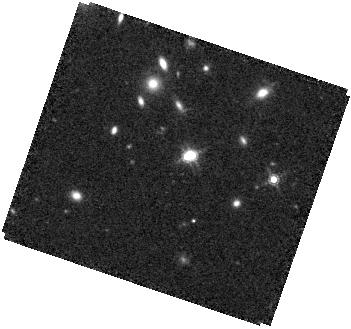
Target: J1002+4449. Instrument: WFC3/IR. Filter: F160W. Exposure: 28 min. Observation ID: hst_17269_57_wfc3_ir_f160w_if2y57

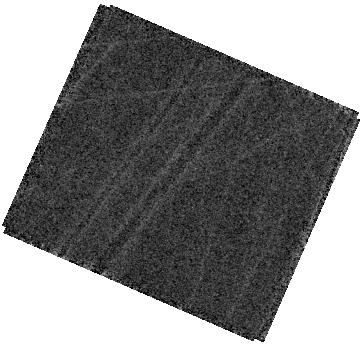
Target: J1015+1230. Instrument: WFC3/IR. Filter: F160W. Exposure: 24 min. Observation ID: hst_17269_56_wfc3_ir_f160w_if2y56

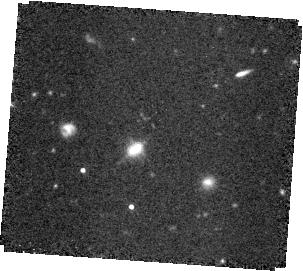
Target: J1613+1708. Instrument: WFC3/IR. Filter: F160W. Exposure: 28 min. Observation ID: hst_17269_15_wfc3_ir_f160w_if2y15

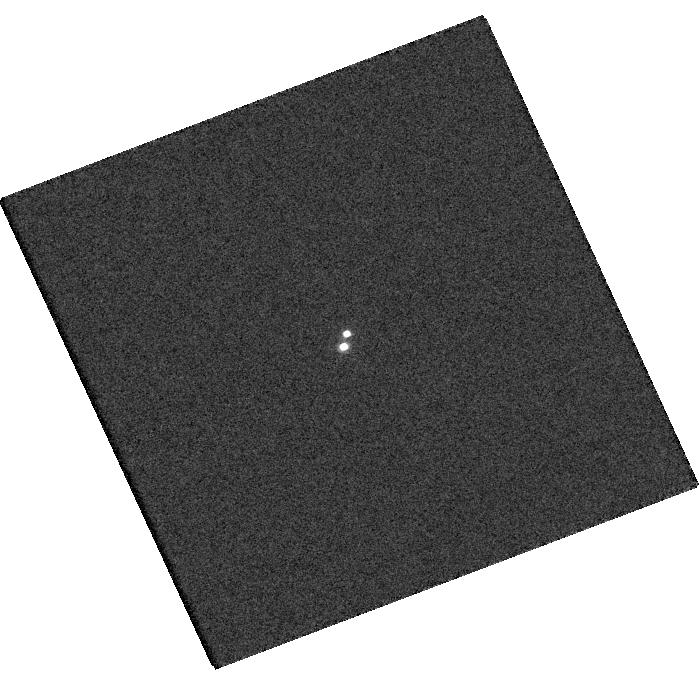
Target: J1118+0749. Instrument: WFC3/UVIS. Filter: F625W. Exposure: 3 min. Observation ID: hst_17269_58_wfc3_uvis_f625w_if2y58

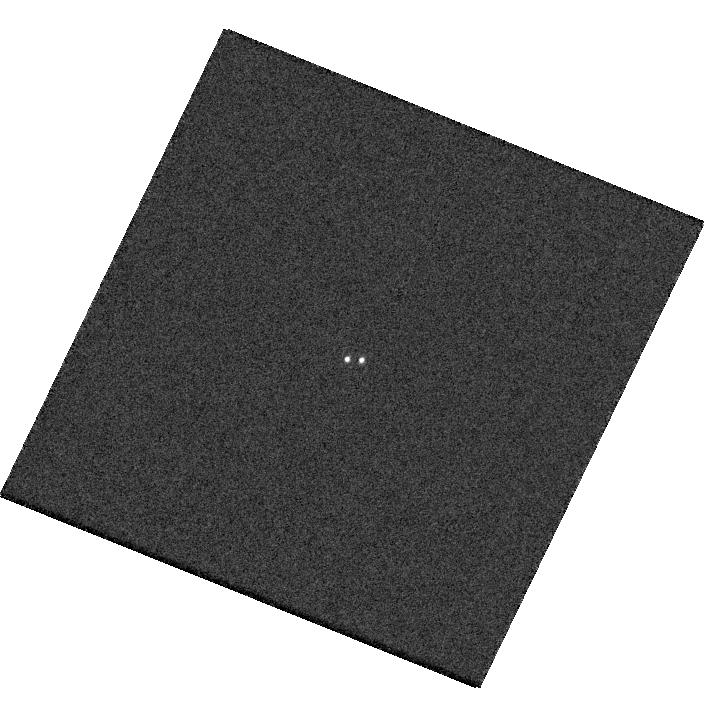
Target: J0911+2405. Instrument: WFC3/UVIS. Filter: F475W. Exposure: 1 min. Observation ID: hst_17269_02_wfc3_uvis_f475w_if2y02

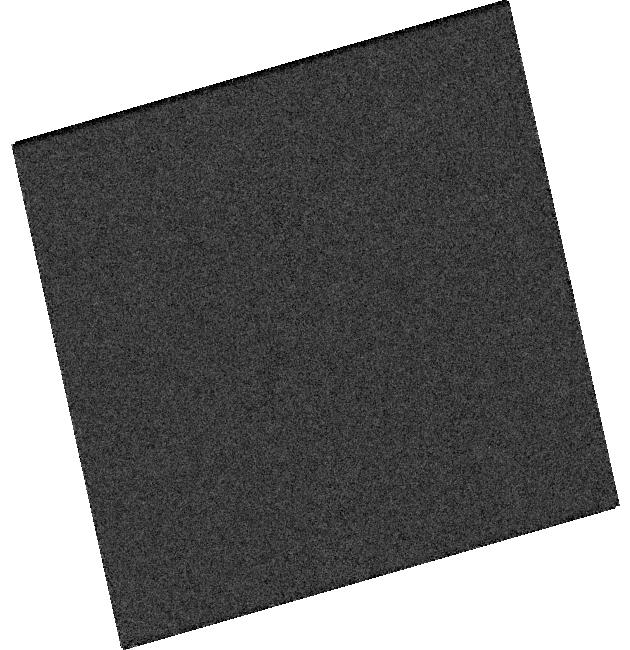
Target: J1625+4309. Instrument: WFC3/UVIS. Filter: F625W. Exposure: 2 min. Observation ID: hst_17269_10_wfc3_uvis_f625w_if2y10

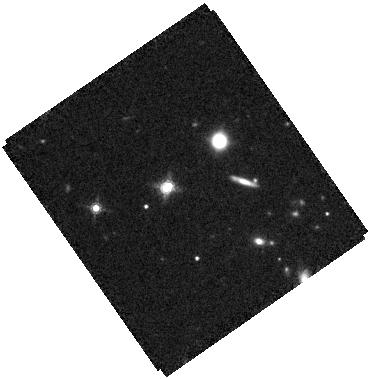
Target: J2122-0026. Instrument: WFC3/IR. Filter: F160W. Exposure: 34 min. Observation ID: hst_17269_11_wfc3_ir_f160w_if2y11

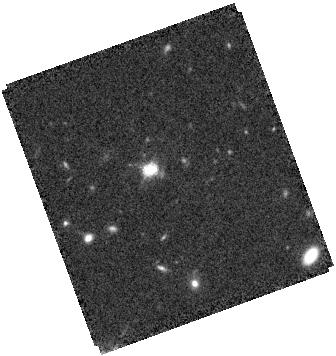
Target: J0032-1053. Instrument: WFC3/IR. Filter: F160W. Exposure: 28 min. Observation ID: hst_17269_01_wfc3_ir_f160w_if2y01

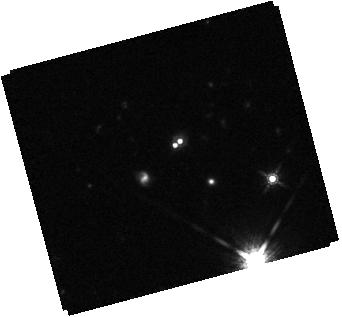
Target: J0938+4216. Instrument: WFC3/IR. Filter: F160W. Exposure: 28 min. Observation ID: hst_17269_03_wfc3_ir_f160w_if2y03

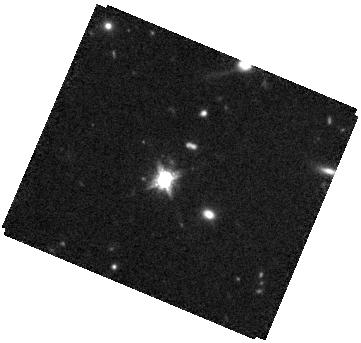
Target: J1059+0622. Instrument: WFC3/IR. Filter: F160W. Exposure: 34 min. Observation ID: hst_17269_07_wfc3_ir_f160w_if2y07

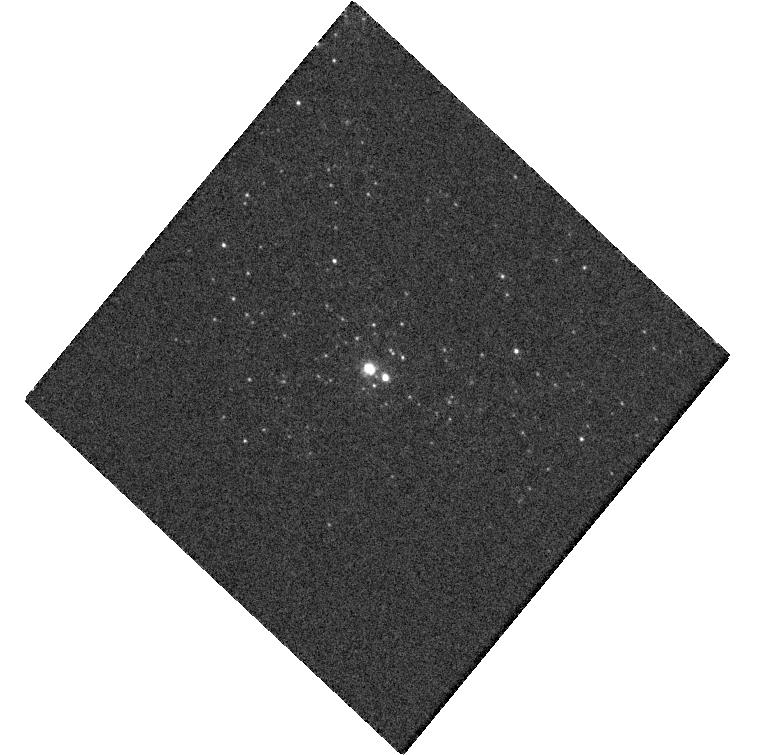
Target: J0956+6900. Instrument: WFC3/UVIS. Filter: F475W. Exposure: 4 min. Observation ID: hst_17269_04_wfc3_uvis_f475w_if2y04

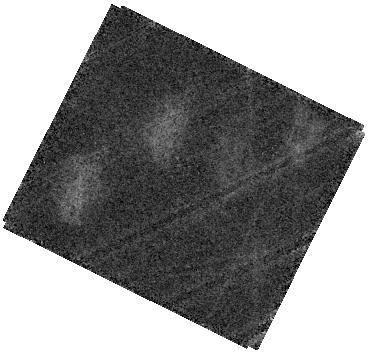
Target: J1015+1230. Instrument: WFC3/IR. Filter: F160W. Exposure: 24 min. Observation ID: hst_17269_60_wfc3_ir_f160w_if2y60

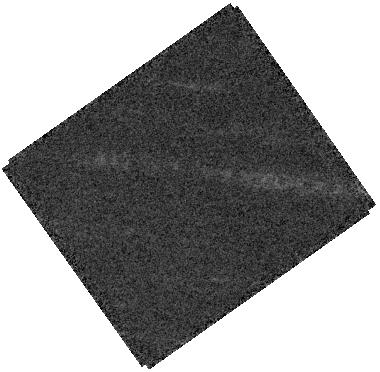
Target: J1118+0749. Instrument: WFC3/IR. Filter: F160W. Exposure: 21 min. Observation ID: hst_17269_08_wfc3_ir_f160w_if2y08

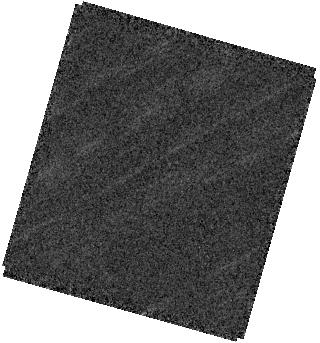
Target: J1118+0749. Instrument: WFC3/IR. Filter: F160W. Exposure: 21 min. Observation ID: hst_17269_12_wfc3_ir_f160w_if2y12

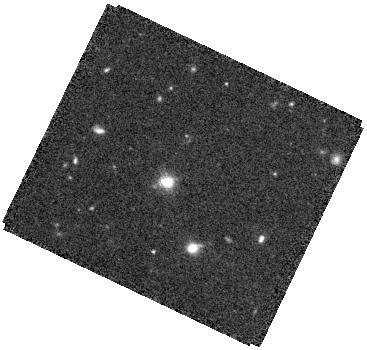
Target: J0911+2405. Instrument: WFC3/IR. Filter: F160W. Exposure: 28 min. Observation ID: hst_17269_02_wfc3_ir_f160w_if2y02

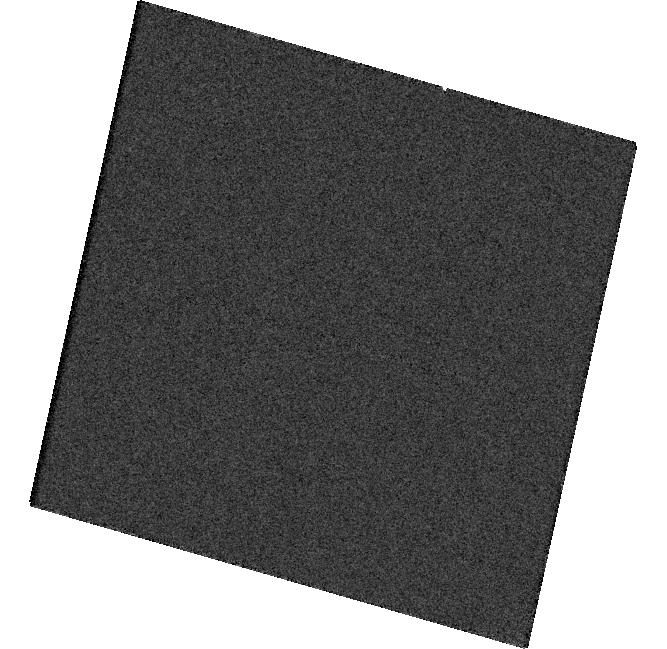
Target: J1118+0749. Instrument: WFC3/UVIS. Filter: F475W. Exposure: 3 min. Observation ID: hst_17269_12_wfc3_uvis_f475w_if2y12

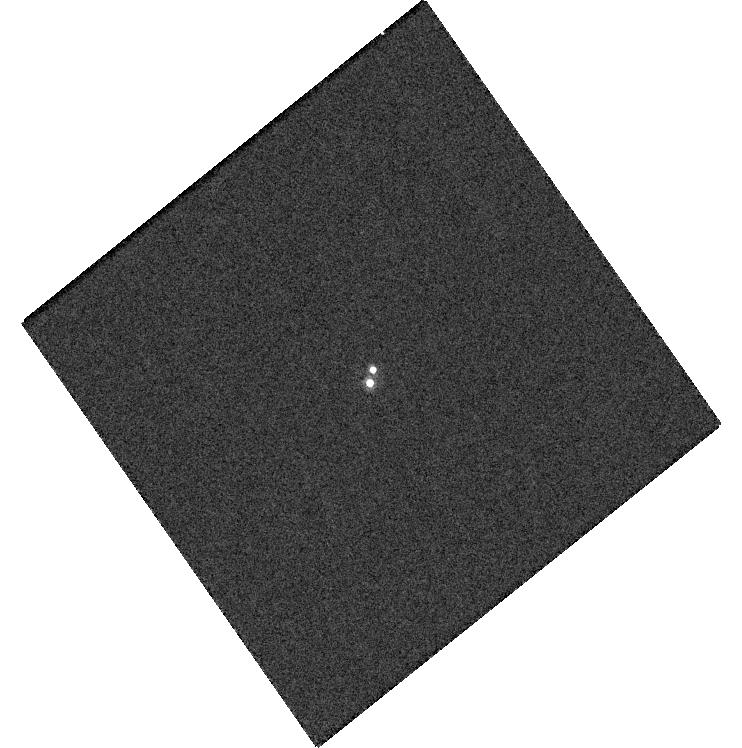
Target: J1118+0749. Instrument: WFC3/UVIS. Filter: F625W. Exposure: 3 min. Observation ID: hst_17269_08_wfc3_uvis_f625w_if2y08

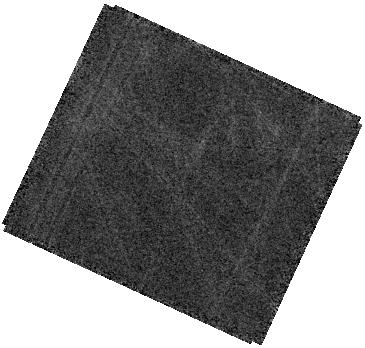
Target: J1015+1230. Instrument: WFC3/IR. Filter: F160W. Exposure: 24 min. Observation ID: hst_17269_59_wfc3_ir_f160w_if2y59

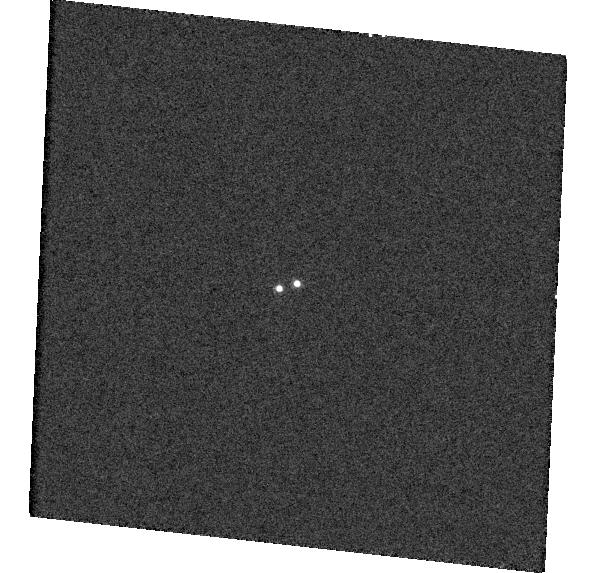
Target: J1002+4449. Instrument: WFC3/UVIS. Filter: F625W. Exposure: 2 min. Observation ID: hst_17269_05_wfc3_uvis_f625w_if2y05

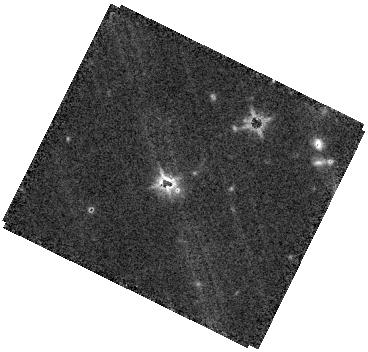
Target: J1015+1230. Instrument: WFC3/IR. Filter: F160W. Exposure: 28 min. Observation ID: hst_17269_06_wfc3_ir_f160w_if2y06

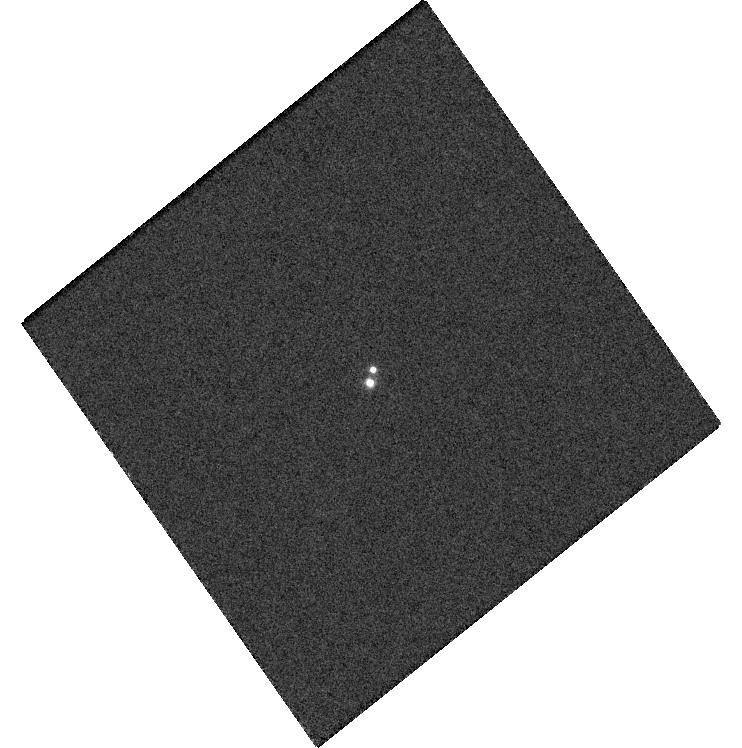
Target: J1118+0749. Instrument: WFC3/UVIS. Filter: F475W. Exposure: 3 min. Observation ID: hst_17269_08_wfc3_uvis_f475w_if2y08

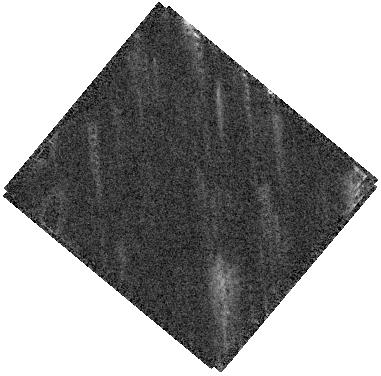
Target: J1613+1708. Instrument: WFC3/IR. Filter: F160W. Exposure: 28 min. Observation ID: hst_17269_14_wfc3_ir_f160w_if2y14

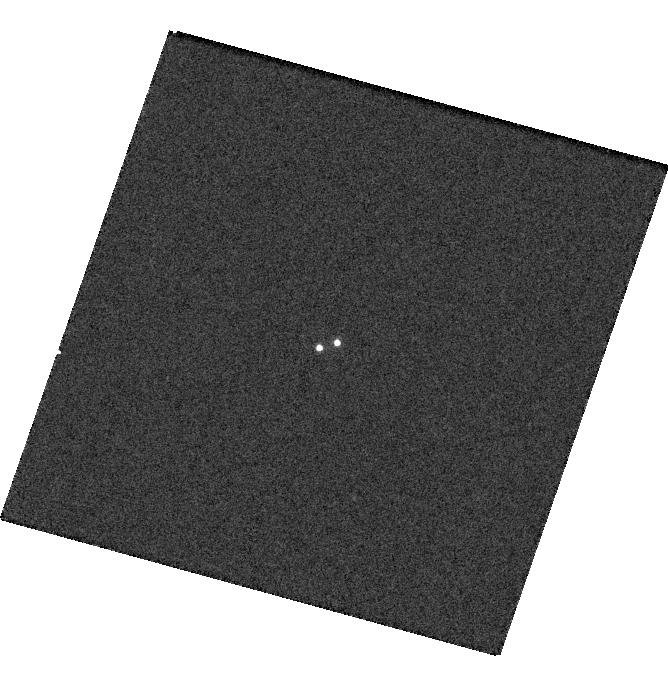
Target: J1002+4449. Instrument: WFC3/UVIS. Filter: F625W. Exposure: 2 min. Observation ID: hst_17269_57_wfc3_uvis_f625w_if2y57

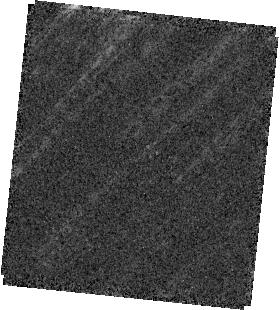
Target: J1002+4449. Instrument: WFC3/IR. Filter: F160W. Exposure: 28 min. Observation ID: hst_17269_05_wfc3_ir_f160w_if2y05

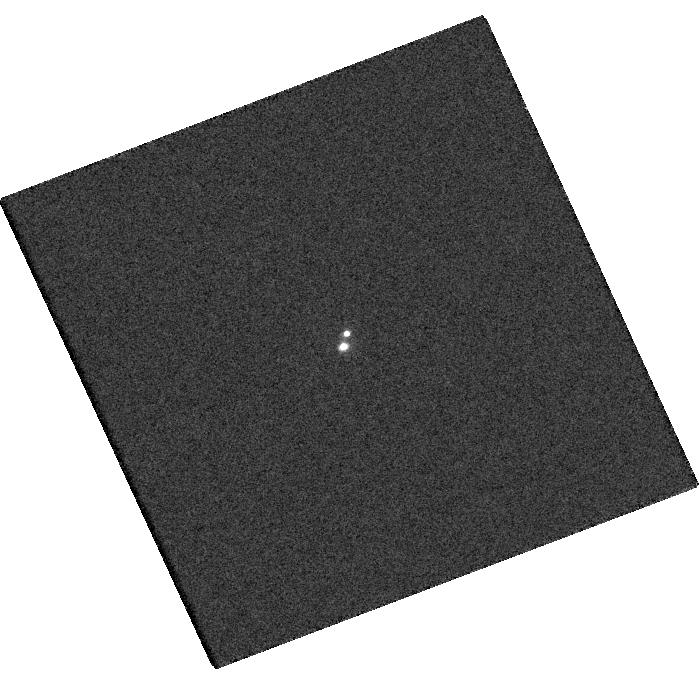
Target: J1118+0749. Instrument: WFC3/UVIS. Filter: F475W. Exposure: 3 min. Observation ID: hst_17269_58_wfc3_uvis_f475w_if2y58

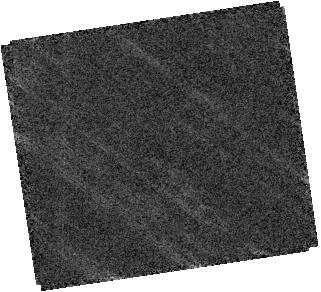
Target: J1613+1708. Instrument: WFC3/IR. Filter: F160W. Exposure: 28 min. Observation ID: hst_17269_09_wfc3_ir_f160w_if2y09

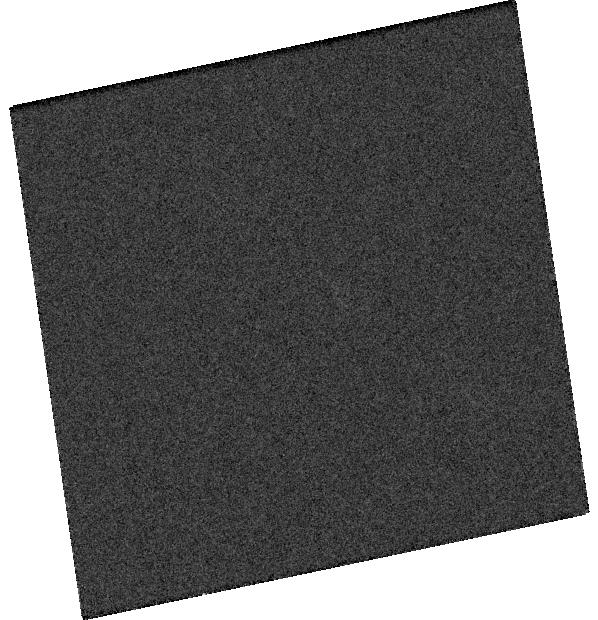
Target: J1613+1708. Instrument: WFC3/UVIS. Filter: F625W. Exposure: 1 min. Observation ID: hst_17269_09_wfc3_uvis_f625w_if2y09

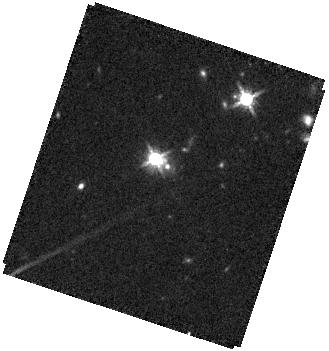
Target: J1015+1230. Instrument: WFC3/IR. Filter: F160W. Exposure: 24 min. Observation ID: hst_17269_61_wfc3_ir_f160w_if2y61

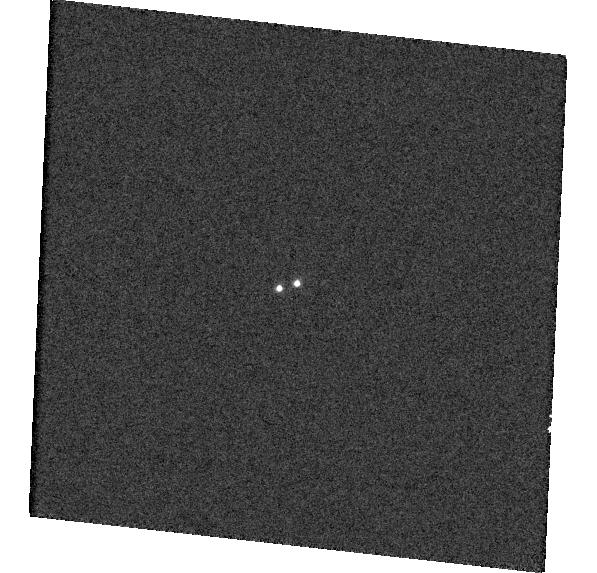
Target: J1002+4449. Instrument: WFC3/UVIS. Filter: F475W. Exposure: 2 min. Observation ID: hst_17269_05_wfc3_uvis_f475w_if2y05

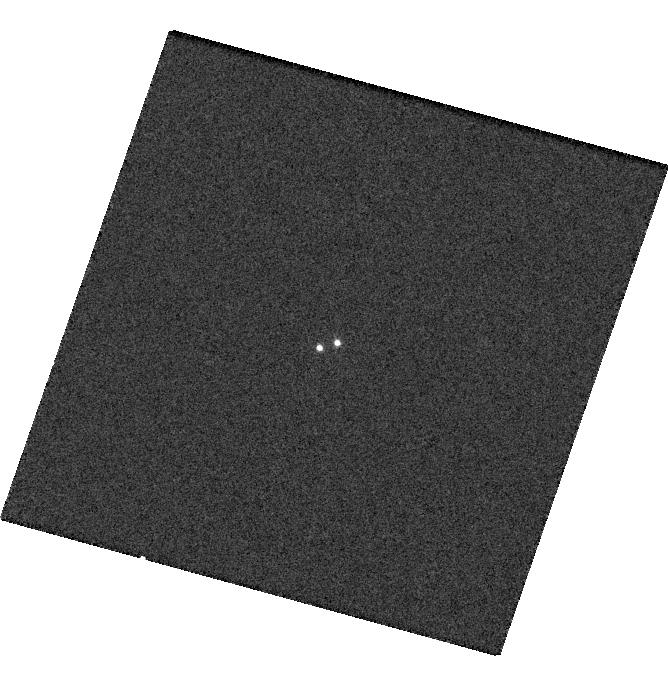
Target: J1002+4449. Instrument: WFC3/UVIS. Filter: F475W. Exposure: 2 min. Observation ID: hst_17269_57_wfc3_uvis_f475w_if2y57

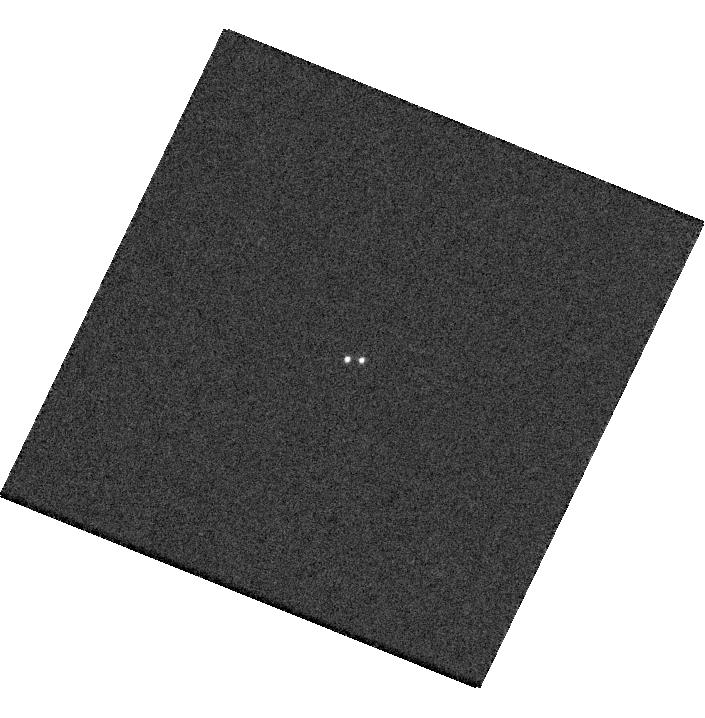
Target: J0911+2405. Instrument: WFC3/UVIS. Filter: F625W. Exposure: 1 min. Observation ID: hst_17269_02_wfc3_uvis_f625w_if2y02

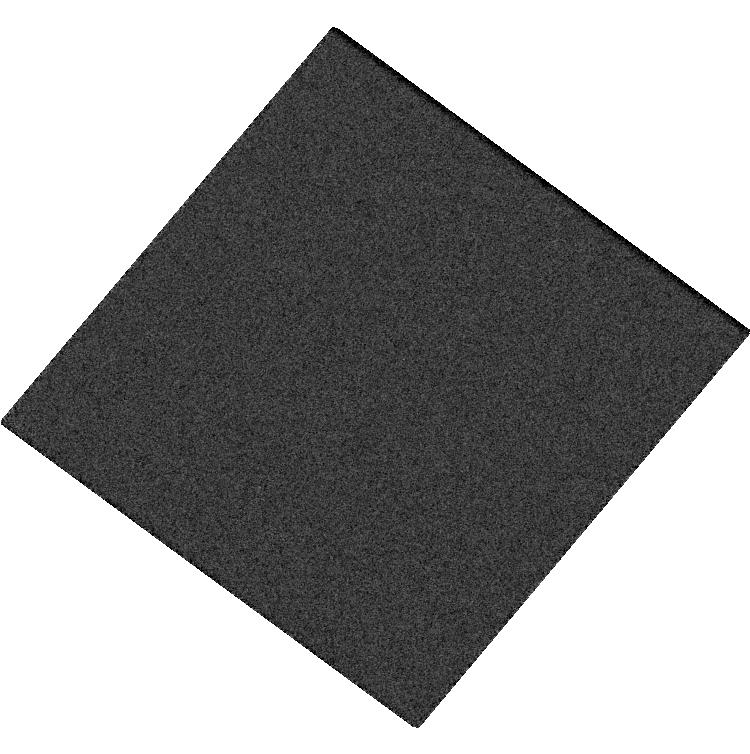
Target: J1613+1708. Instrument: WFC3/UVIS. Filter: F625W. Exposure: 1 min. Observation ID: hst_17269_14_wfc3_uvis_f625w_if2y14

A Complete Census of Luminous Sub-arcsec Dual/Lensed Quasars at z > 1.5 (PI: Liu, Xin)

The galactic-scale (<~30 kpc) environment of quasars is of critical importance to understanding the formation and dynamical inspiral of supermassive black hole pairs, the impact of mergers on quasar fueling, and the population of small-scale gravitationally lensed quasars. Here we propose VLA A-config Ku- and C-band imaging of 11 newly discovered sub-arcsec candidate double quasars (physical pairs or lenses) at z>1.5. These targets are a subset of a complete sample of high-fidelity double quasars at z>1.5 selected using resolved pairs in Gaia DR3 around spectroscopically confirmed SDSS quasars. The VLA imaging will confirm the double quasar nature and measure radio spectral indices for both components. The joint HST IR imaging will conclusively differentiate the dual quasar and lensed quasar scenarios. Combined with literature results and additional follow-ups (pairs with separations > 1 arcsec), the proposed observations will deliver the first complete census of galactic-scale quasar pairs (and lenses) at cosmic noon, critical to the understanding of SMBH binary formation, merger-induced quasar fueling, and the abundance of lensed quasars over these scales.